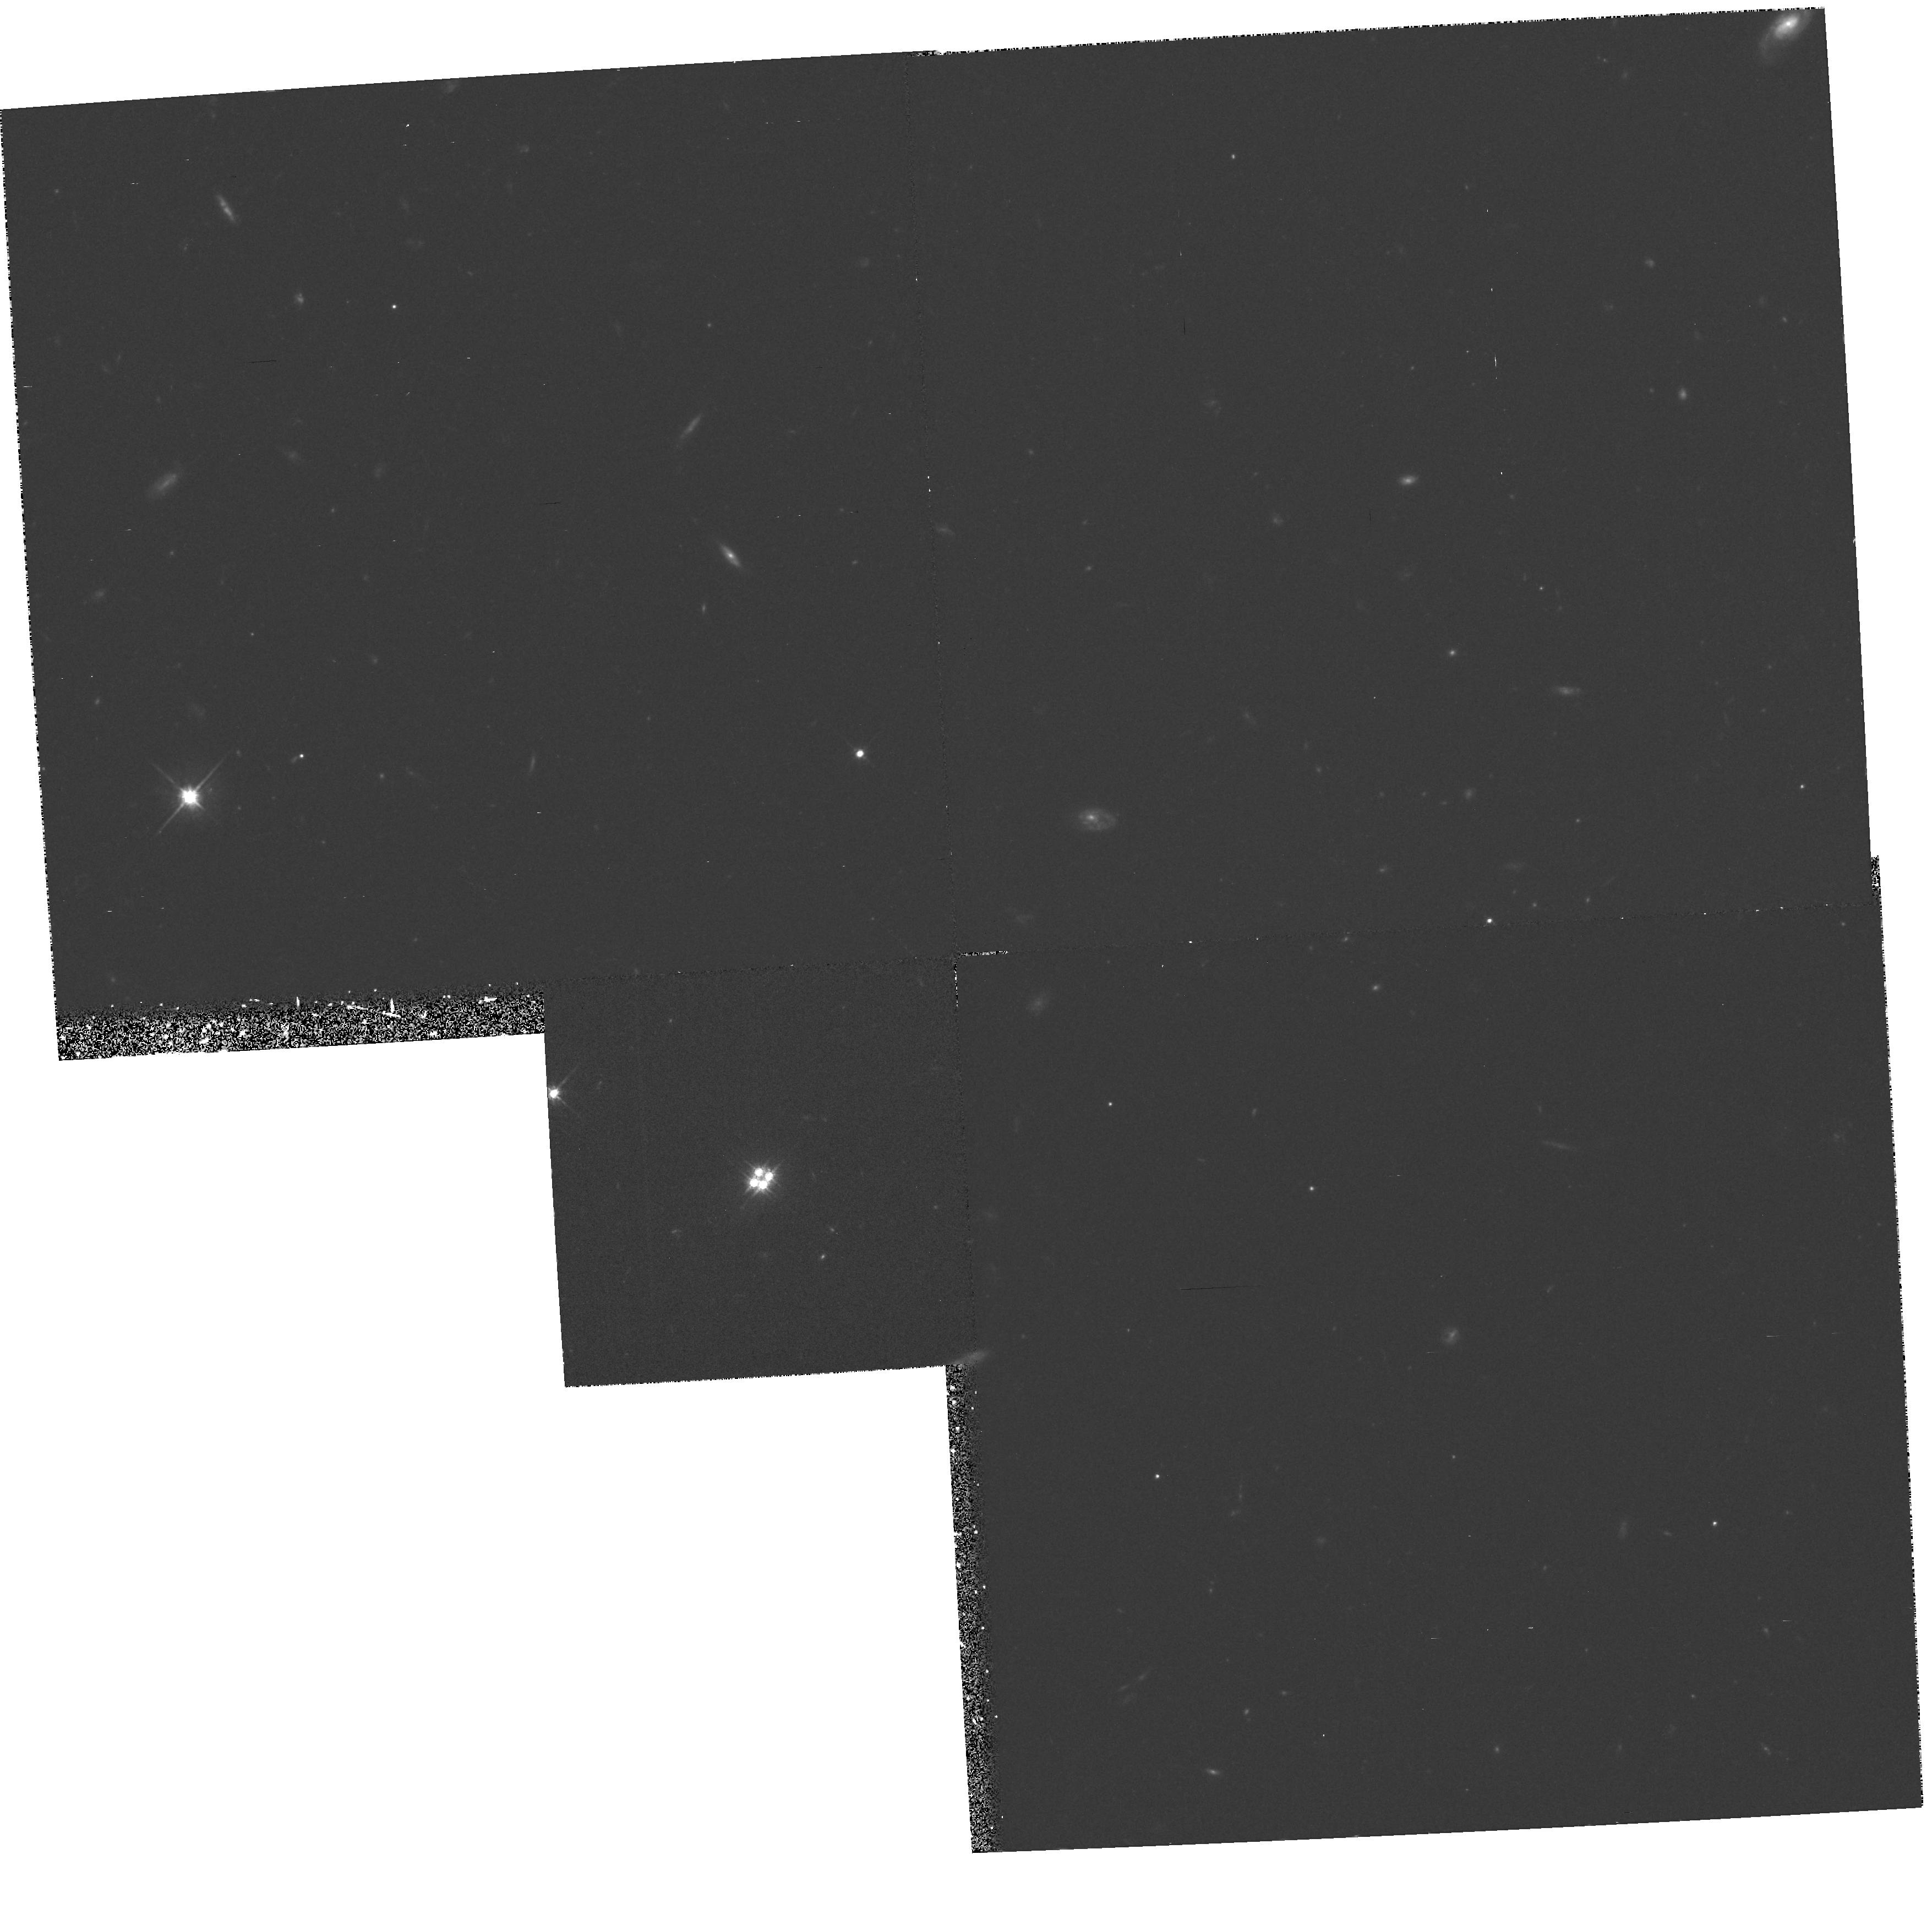
Target: Q1413+117. Instrument: WFPC2/PC. Filter: F702W. Exposure: 48 min. Observation ID: hst_5442_01_wfpc2_pc_f702w_u2bi01

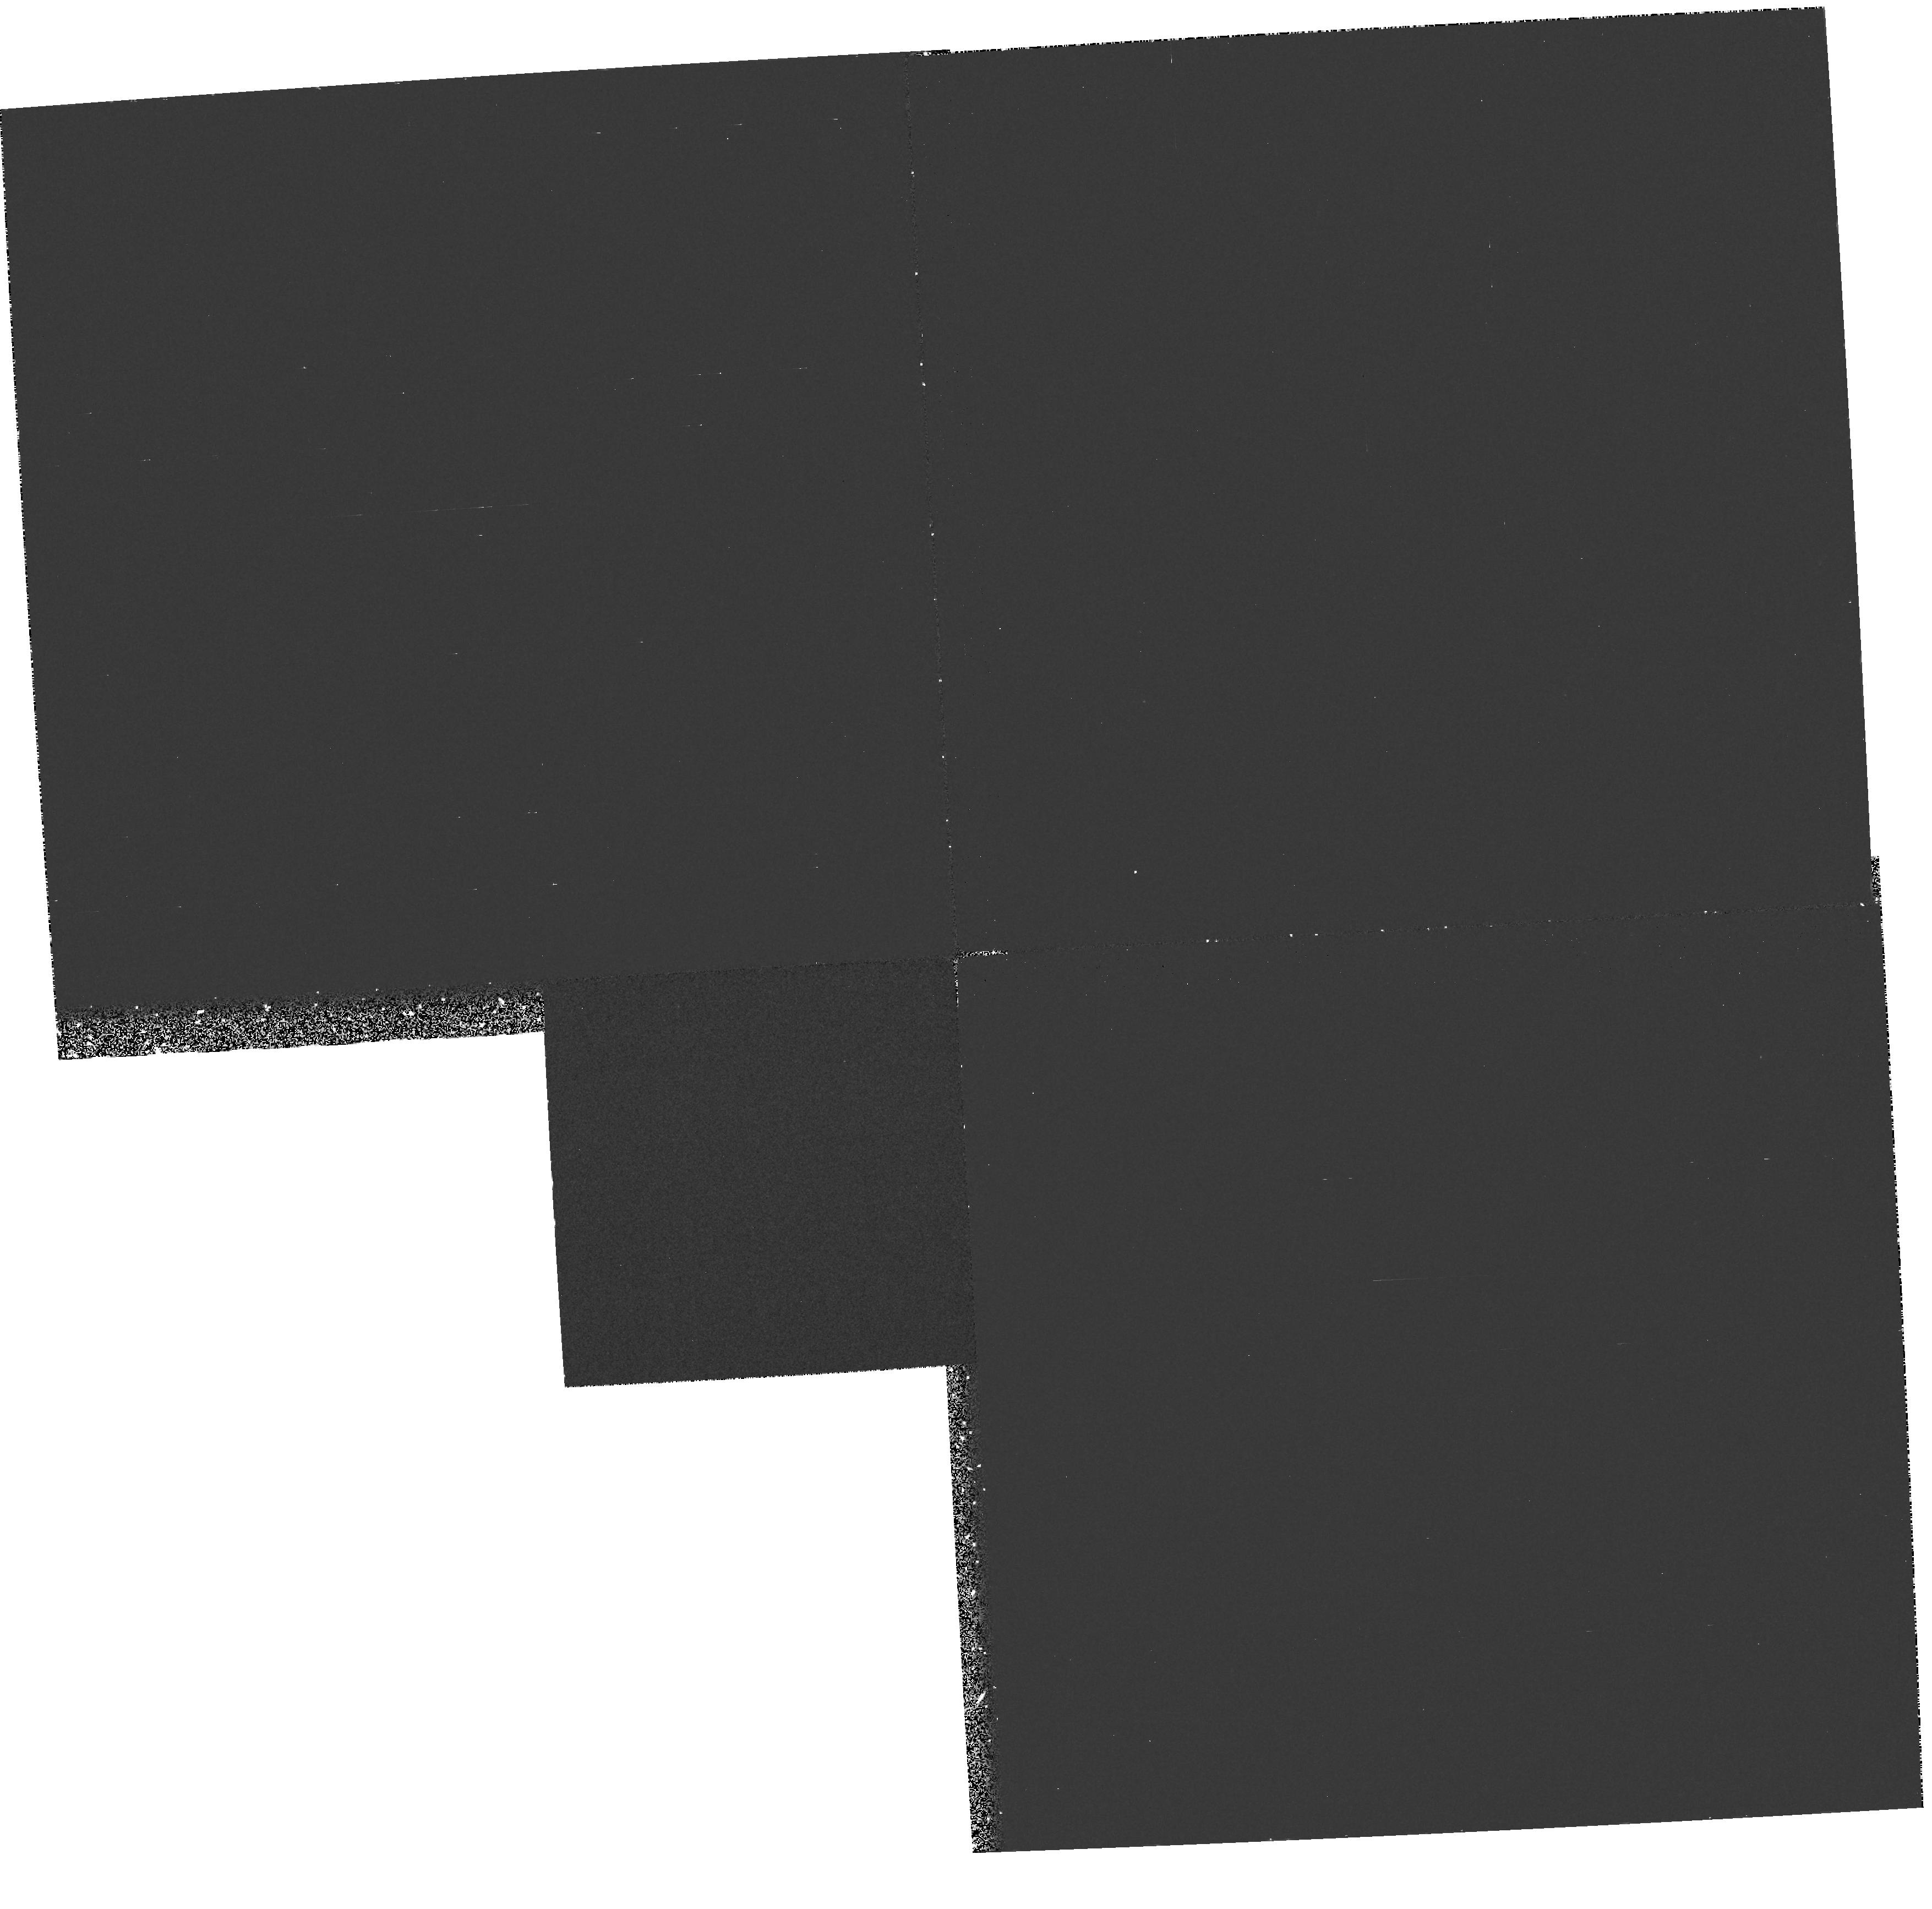
Target: Q1413+117. Instrument: WFPC2/PC. Filter: F255W. Exposure: 40 min. Observation ID: hst_5442_01_wfpc2_pc_f255w_u2bi01

SPECTROPHOTOMETRY AND IMAGING OF THE LENSED, CLOVER LEAF BROAD ABSORPTION LINE QSO 1413+117-PART II-CYC 4 HIGH-IMAGING (PI: Turnshek, David A.)

Observations of the gravitationally lensed "Cloverleaf" Broad Absorption Line (BAL) QSO Q1413+117 are proposed as a follow-on to a Cycle 1 proposal. Red and UV WFPC2 images and FOS spectra will be taken to achieve the following aims: (1) The red WFPC2 PC images will be used as an EARLY ACQ and to search for other component images and the lensing galaxy, followed by FOS observations to determine the galaxy's redshift. The information will be used to delineate and model the geometry of this unique gravitationally lensed BAL QSO. (2) FOS data on the QSO image components will be used to check sight-line dependent differences in the BAL profiles. The results can be used to place constraints on BAL region cloud sizes and shapes. (3) The same FOS observations will be used to constrain the sizes and shapes of Ly-alpha forest clouds and two intervening narrow absorption-line metal systems. (4) The UV and red images will be compared to search for possible sight-line dependent differences in dust-extinction. Thus, results from this study will yield relevant information on a number of different important astrophysical problems.